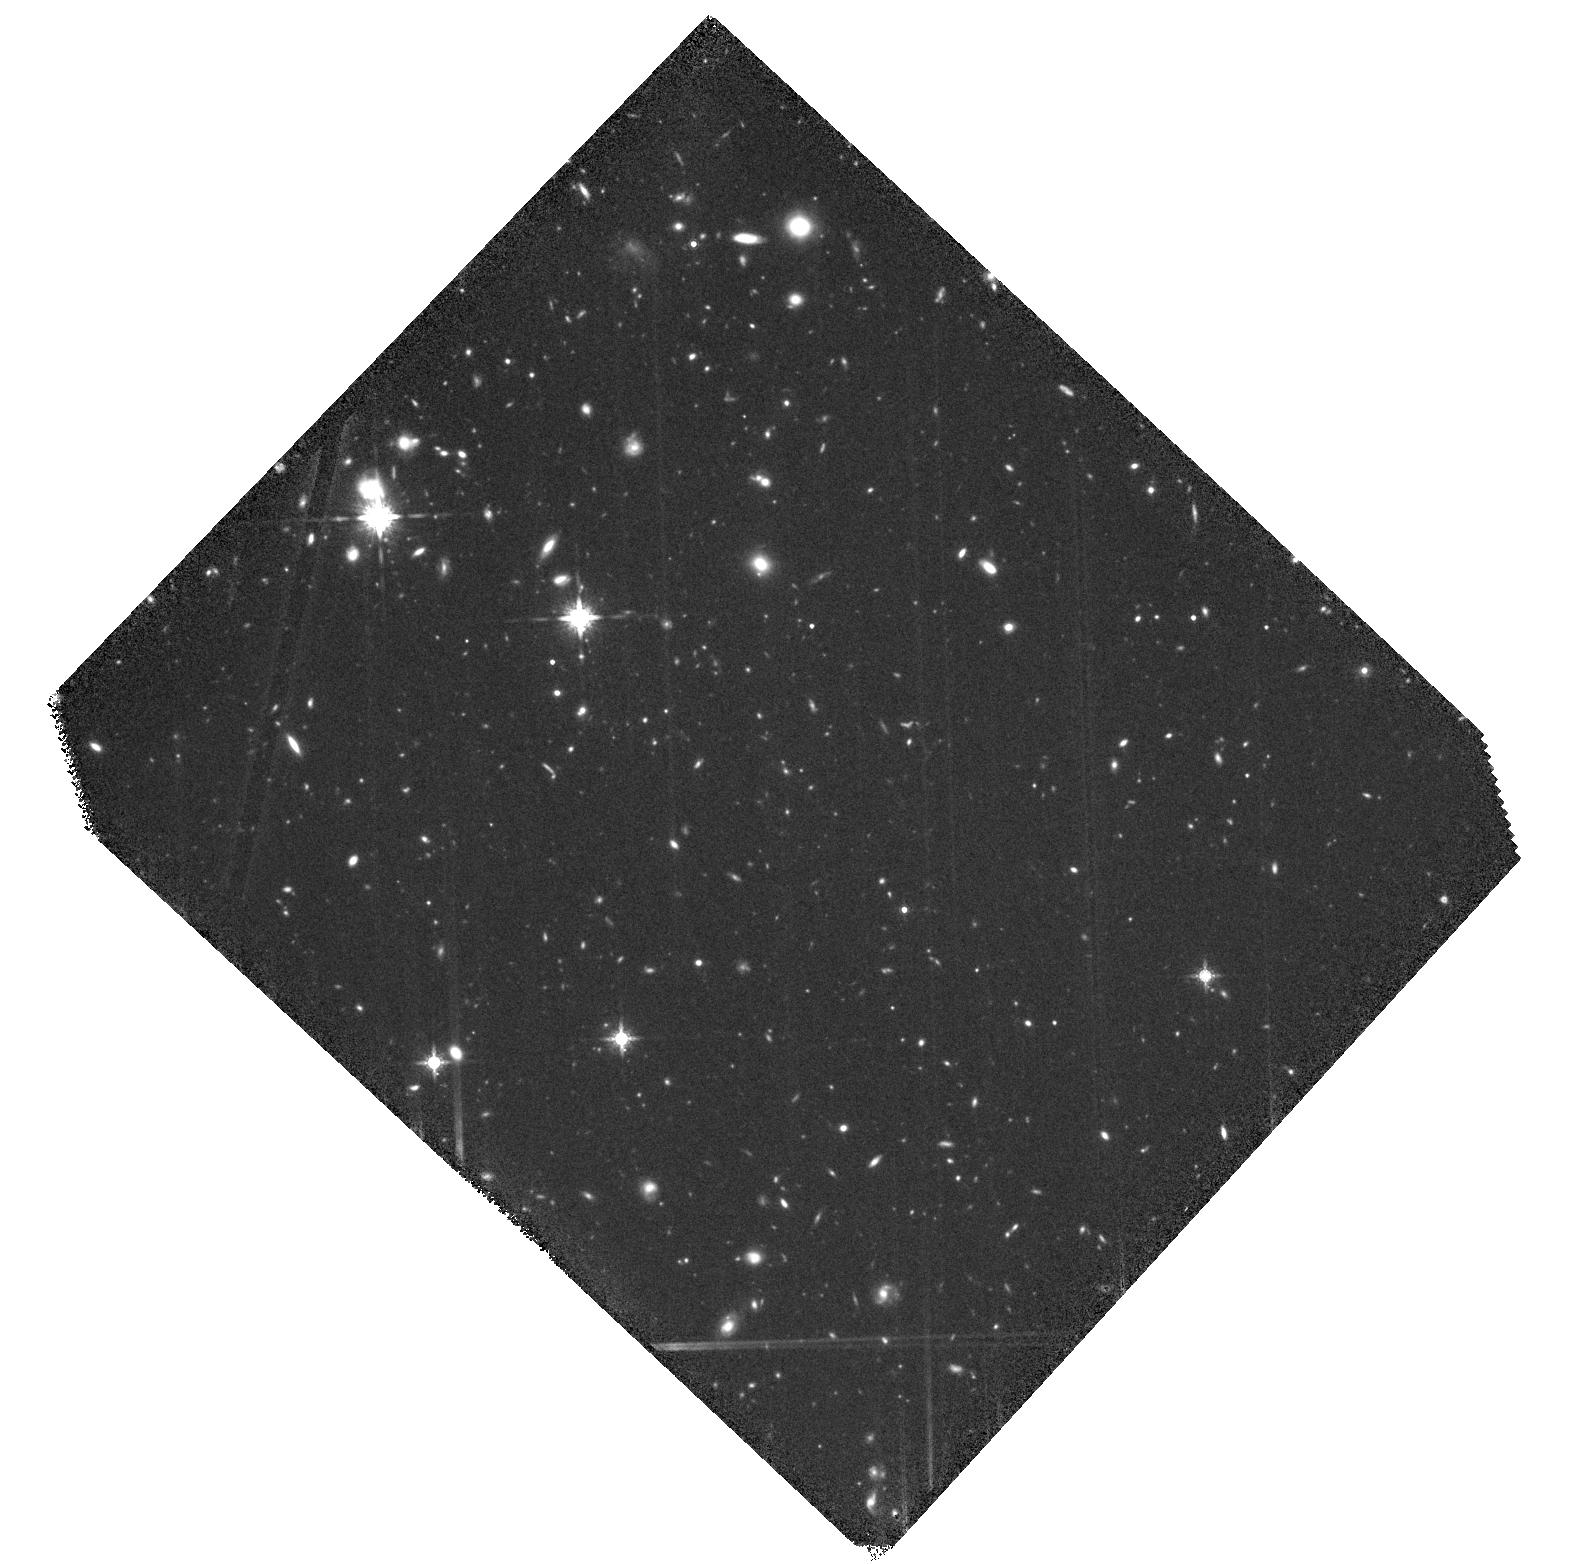
Target: DLA-15H3
Instrument: WFC3/IR
Filter: F160W
Exposure: 2.2 h
Observation ID: hst_15283_01_wfc3_ir_f160w_idk001

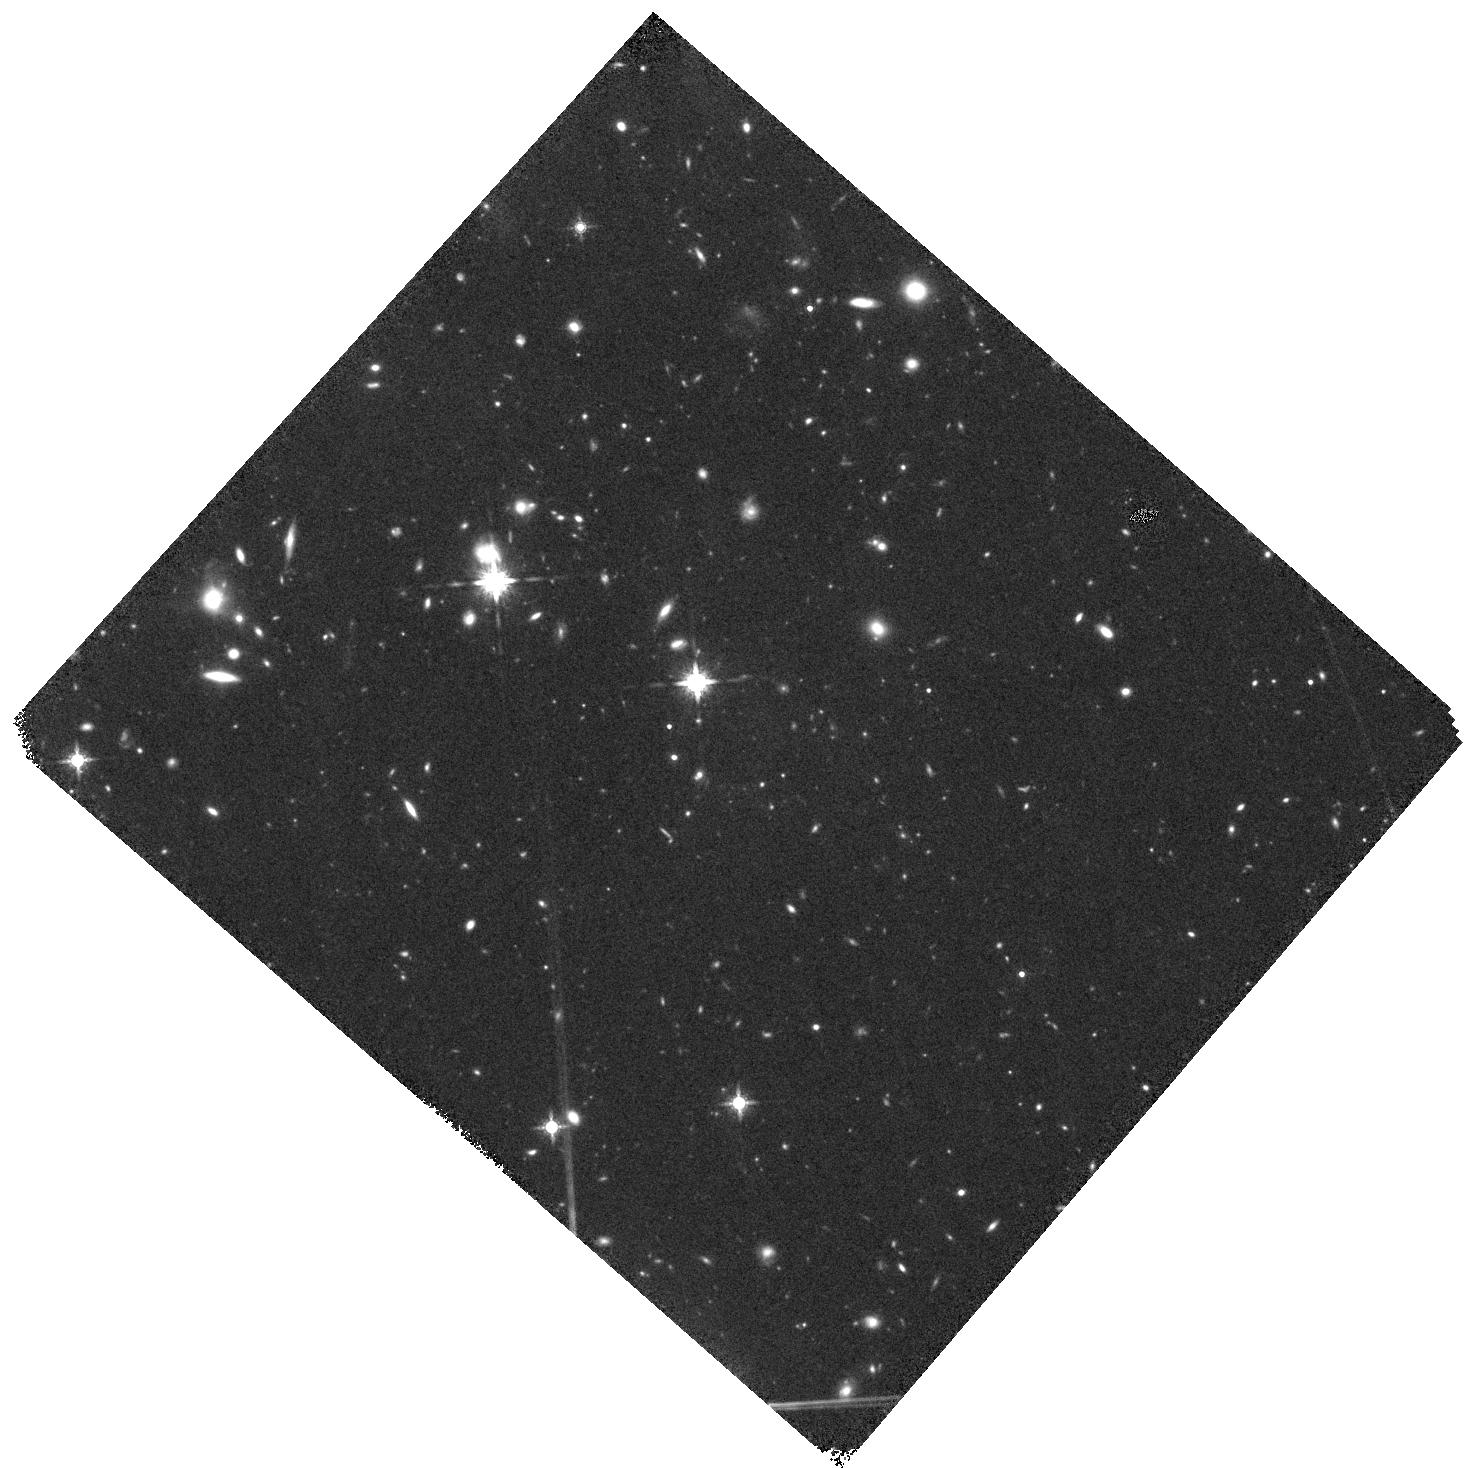
Target: DLA-15H3-HOPR
Instrument: WFC3/IR
Filter: F160W
Exposure: 44 min
Observation ID: hst_15283_51_wfc3_ir_f160w_idk051

Witnessing the assembly of galaxies in an extended gas-rich structure at z~3.25 (PI: Mackenzie, Ruari)

The direct study of star formation in Damped Lyman Alpha systems (DLAs), the reservoirs of the majority of neutral gas at high redshift, has previously been hampered by the lack of deep integral field spectroscopy for sensitive searches of faint host galaxies. Building on our successful HST "shot-in-the-dark" survey that has probed the in-situ star formation rate of z~2-3 DLAs, we have initiated a MUSE follow-up of 6 DLA signlines to overcome this bottleneck. In the first sightline we have studied, we have uncovered a ~40 kpc Lyman alpha emitting nebula, composed of two clumps within ~50 kpc of the DLA, suggestive of a merger or an extended protodisk. Within this structure, which is the largest nebula known to be associated with a z~3 DLA, we also found a compact continuum source with spectrophotometry consistent with a Lyman Break Galaxy at the same redshift. Aside from the LBG, the rest of the Lyman alpha structure has no continuum counterpart in deep UV and visible imaging. The LBG alone seems unable to power the Lyman alpha nebula and the morphology supports our conclusion that, most likely, this structure is powered by in-situ star formation below detection limit. However, from the Lyman alpha alone the origin of this incredible structure remains ambiguous. With this proposal, we aim to acquire high resolution, deep infrared imaging with HST to probe the rest-frame optical emission to search for the underlying stellar emission of this object and to infer the stellar mass of the LBG. With the powerful combination of HST and MUSE data, we will unravel the nature of this unique system.